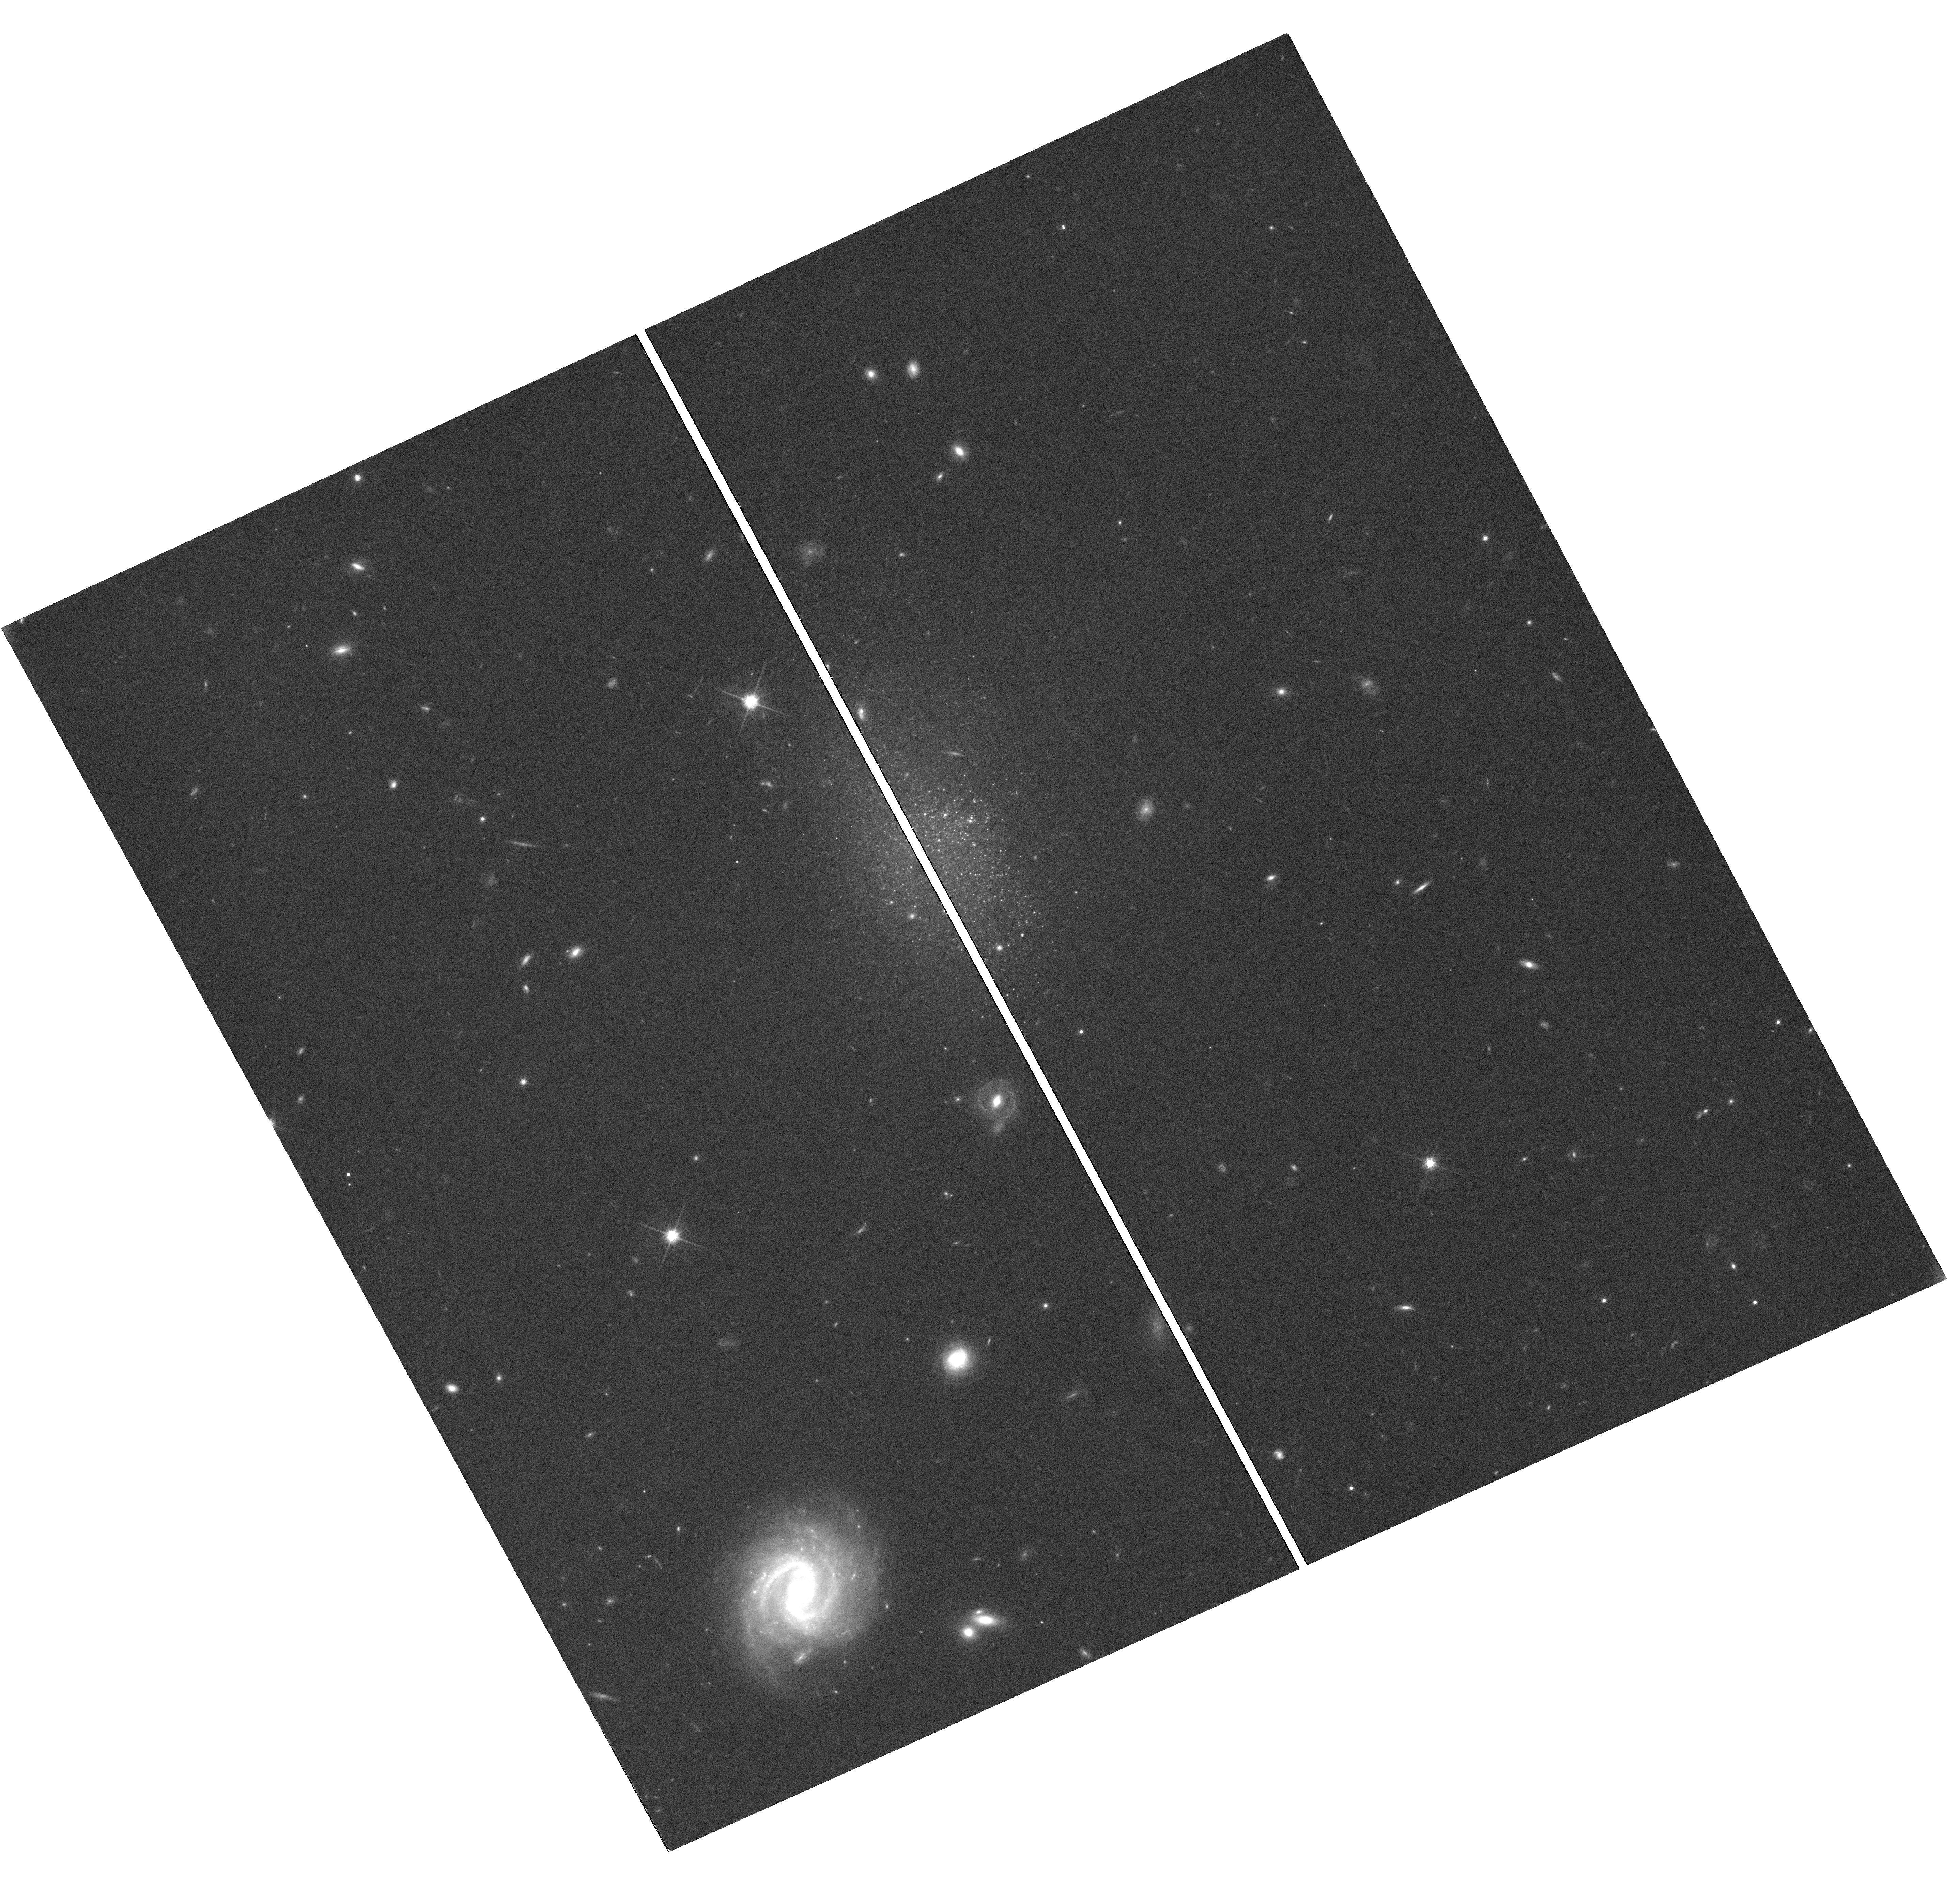
Target: VLSB-F750-V01
Instrument: WFC3/UVIS
Filter: F814W
Exposure: 1.3 h
Observation ID: hst_12859_09_wfc3_uvis_f814w_ic0k09

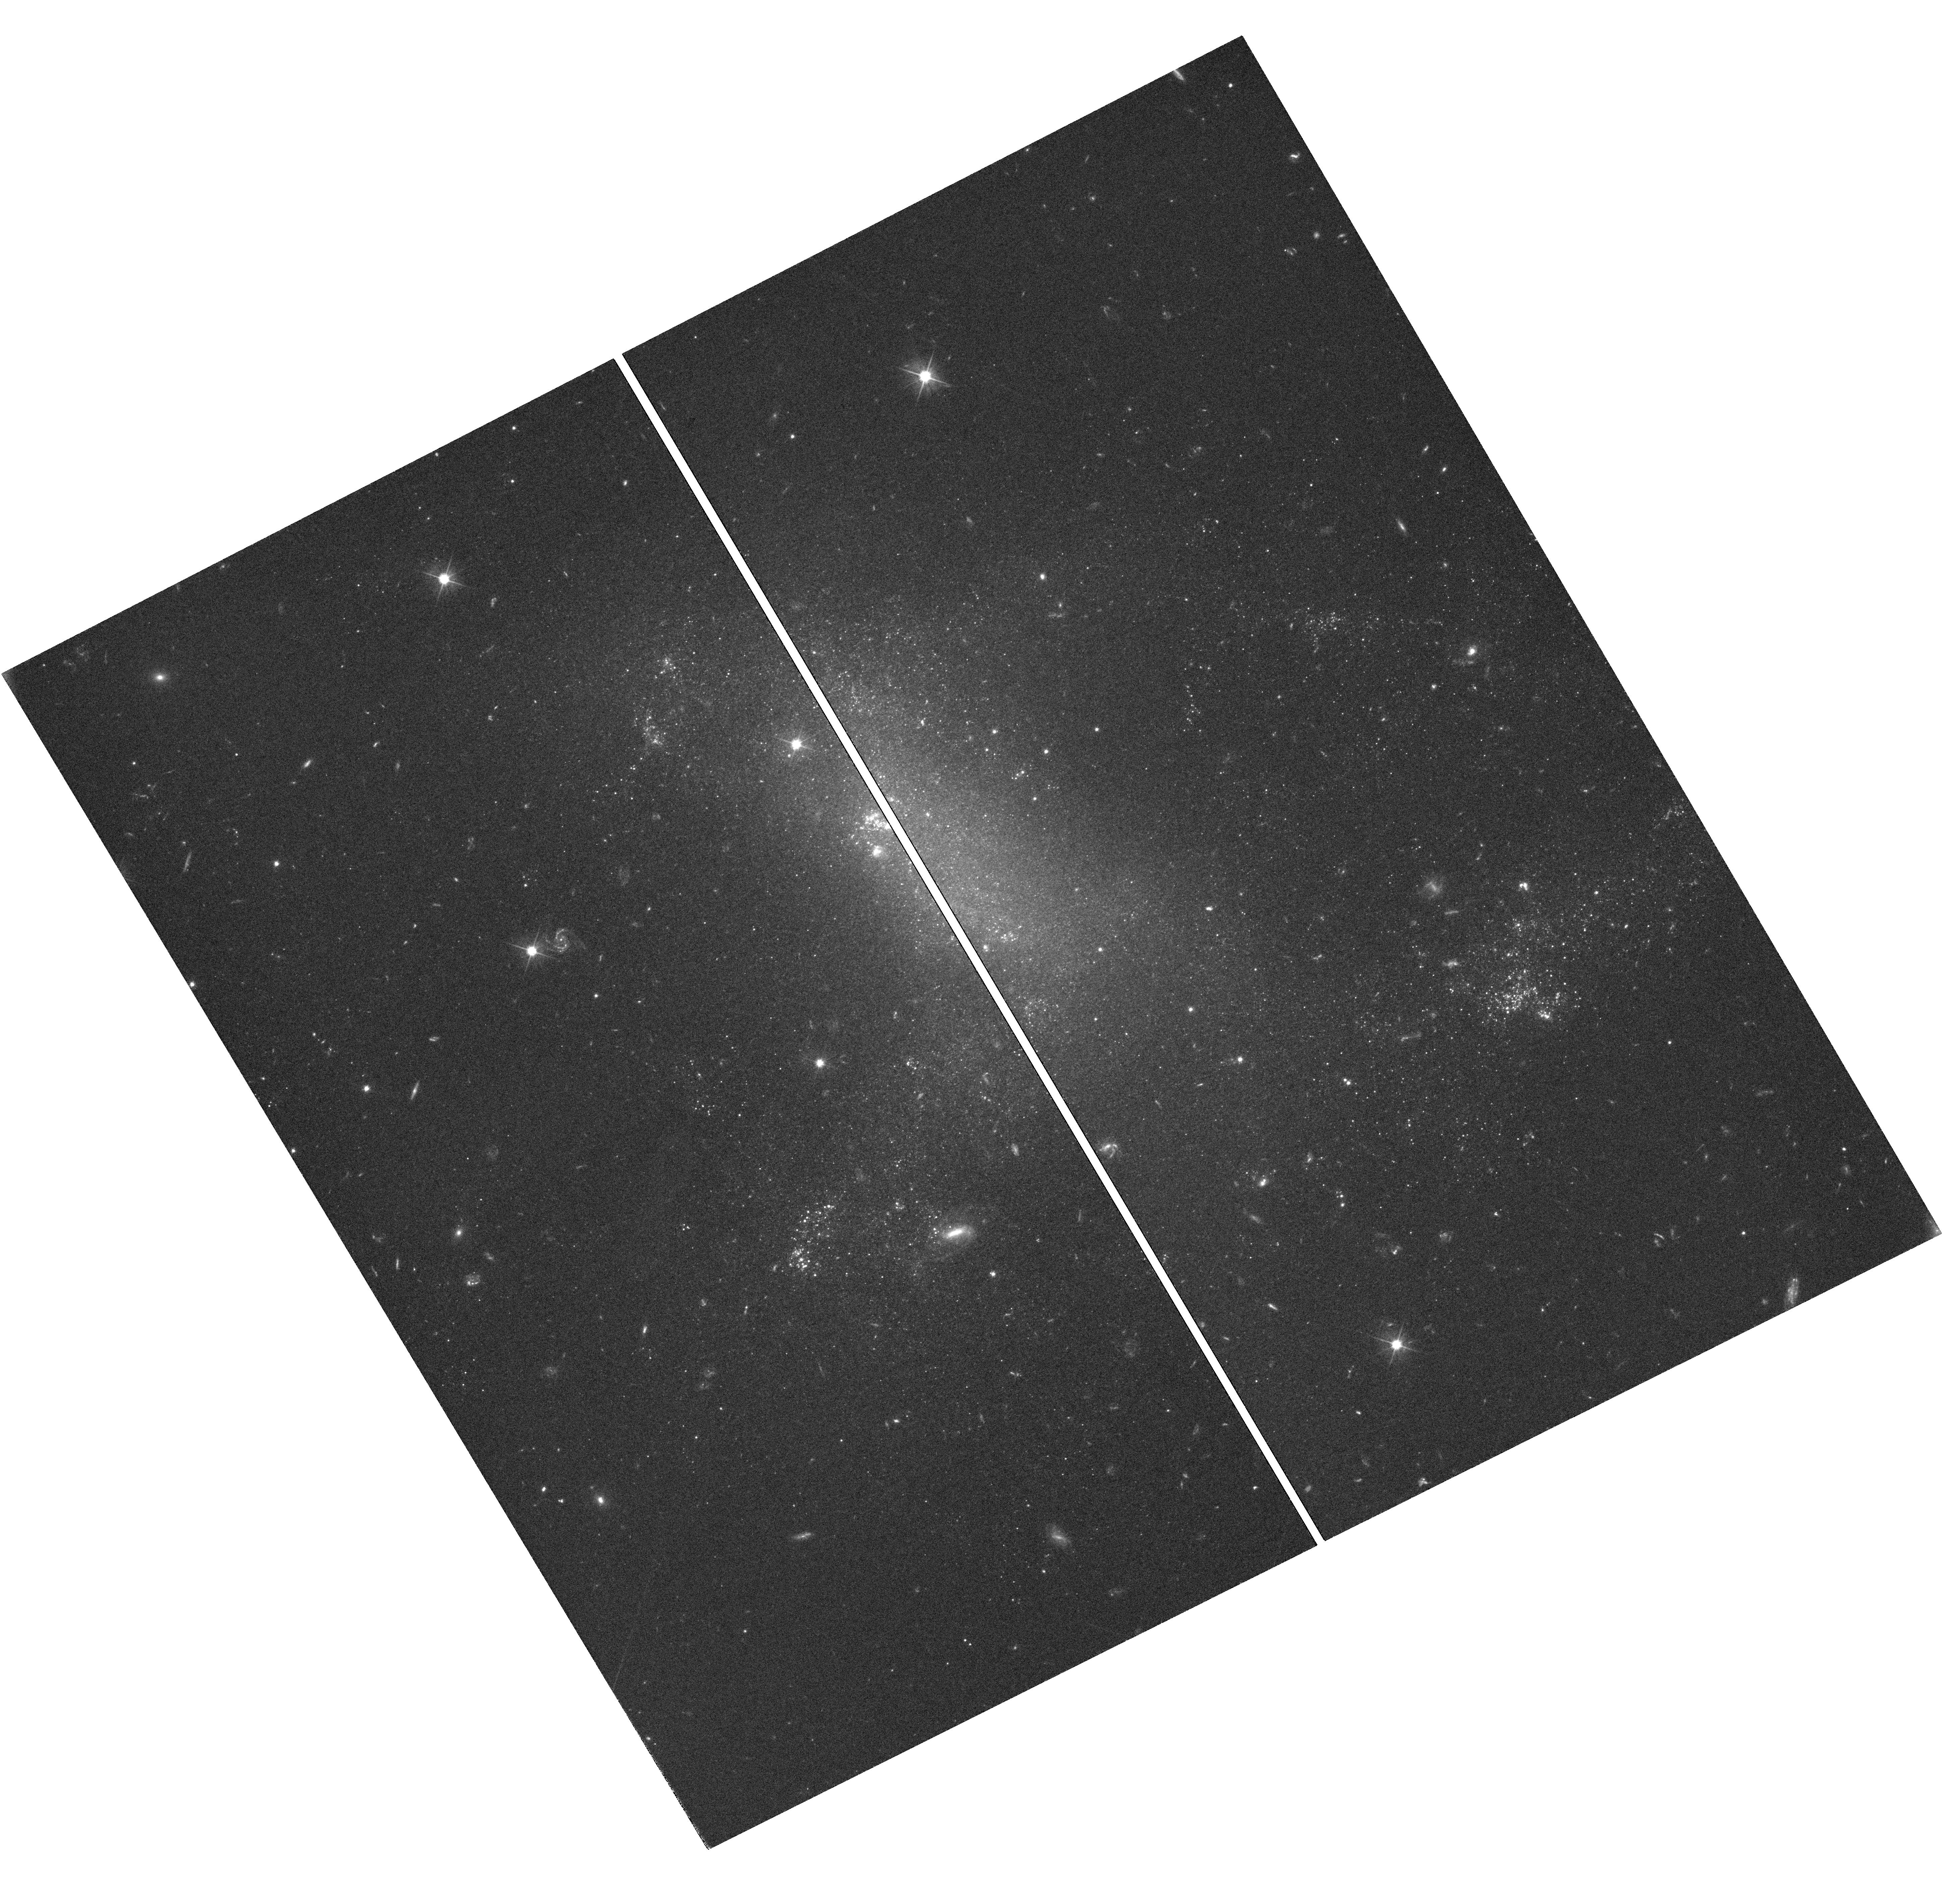
Target: LSB-F415-3
Instrument: WFC3/UVIS
Filter: F555W
Exposure: 2 h
Observation ID: hst_12859_02_wfc3_uvis_f555w_ic0k02

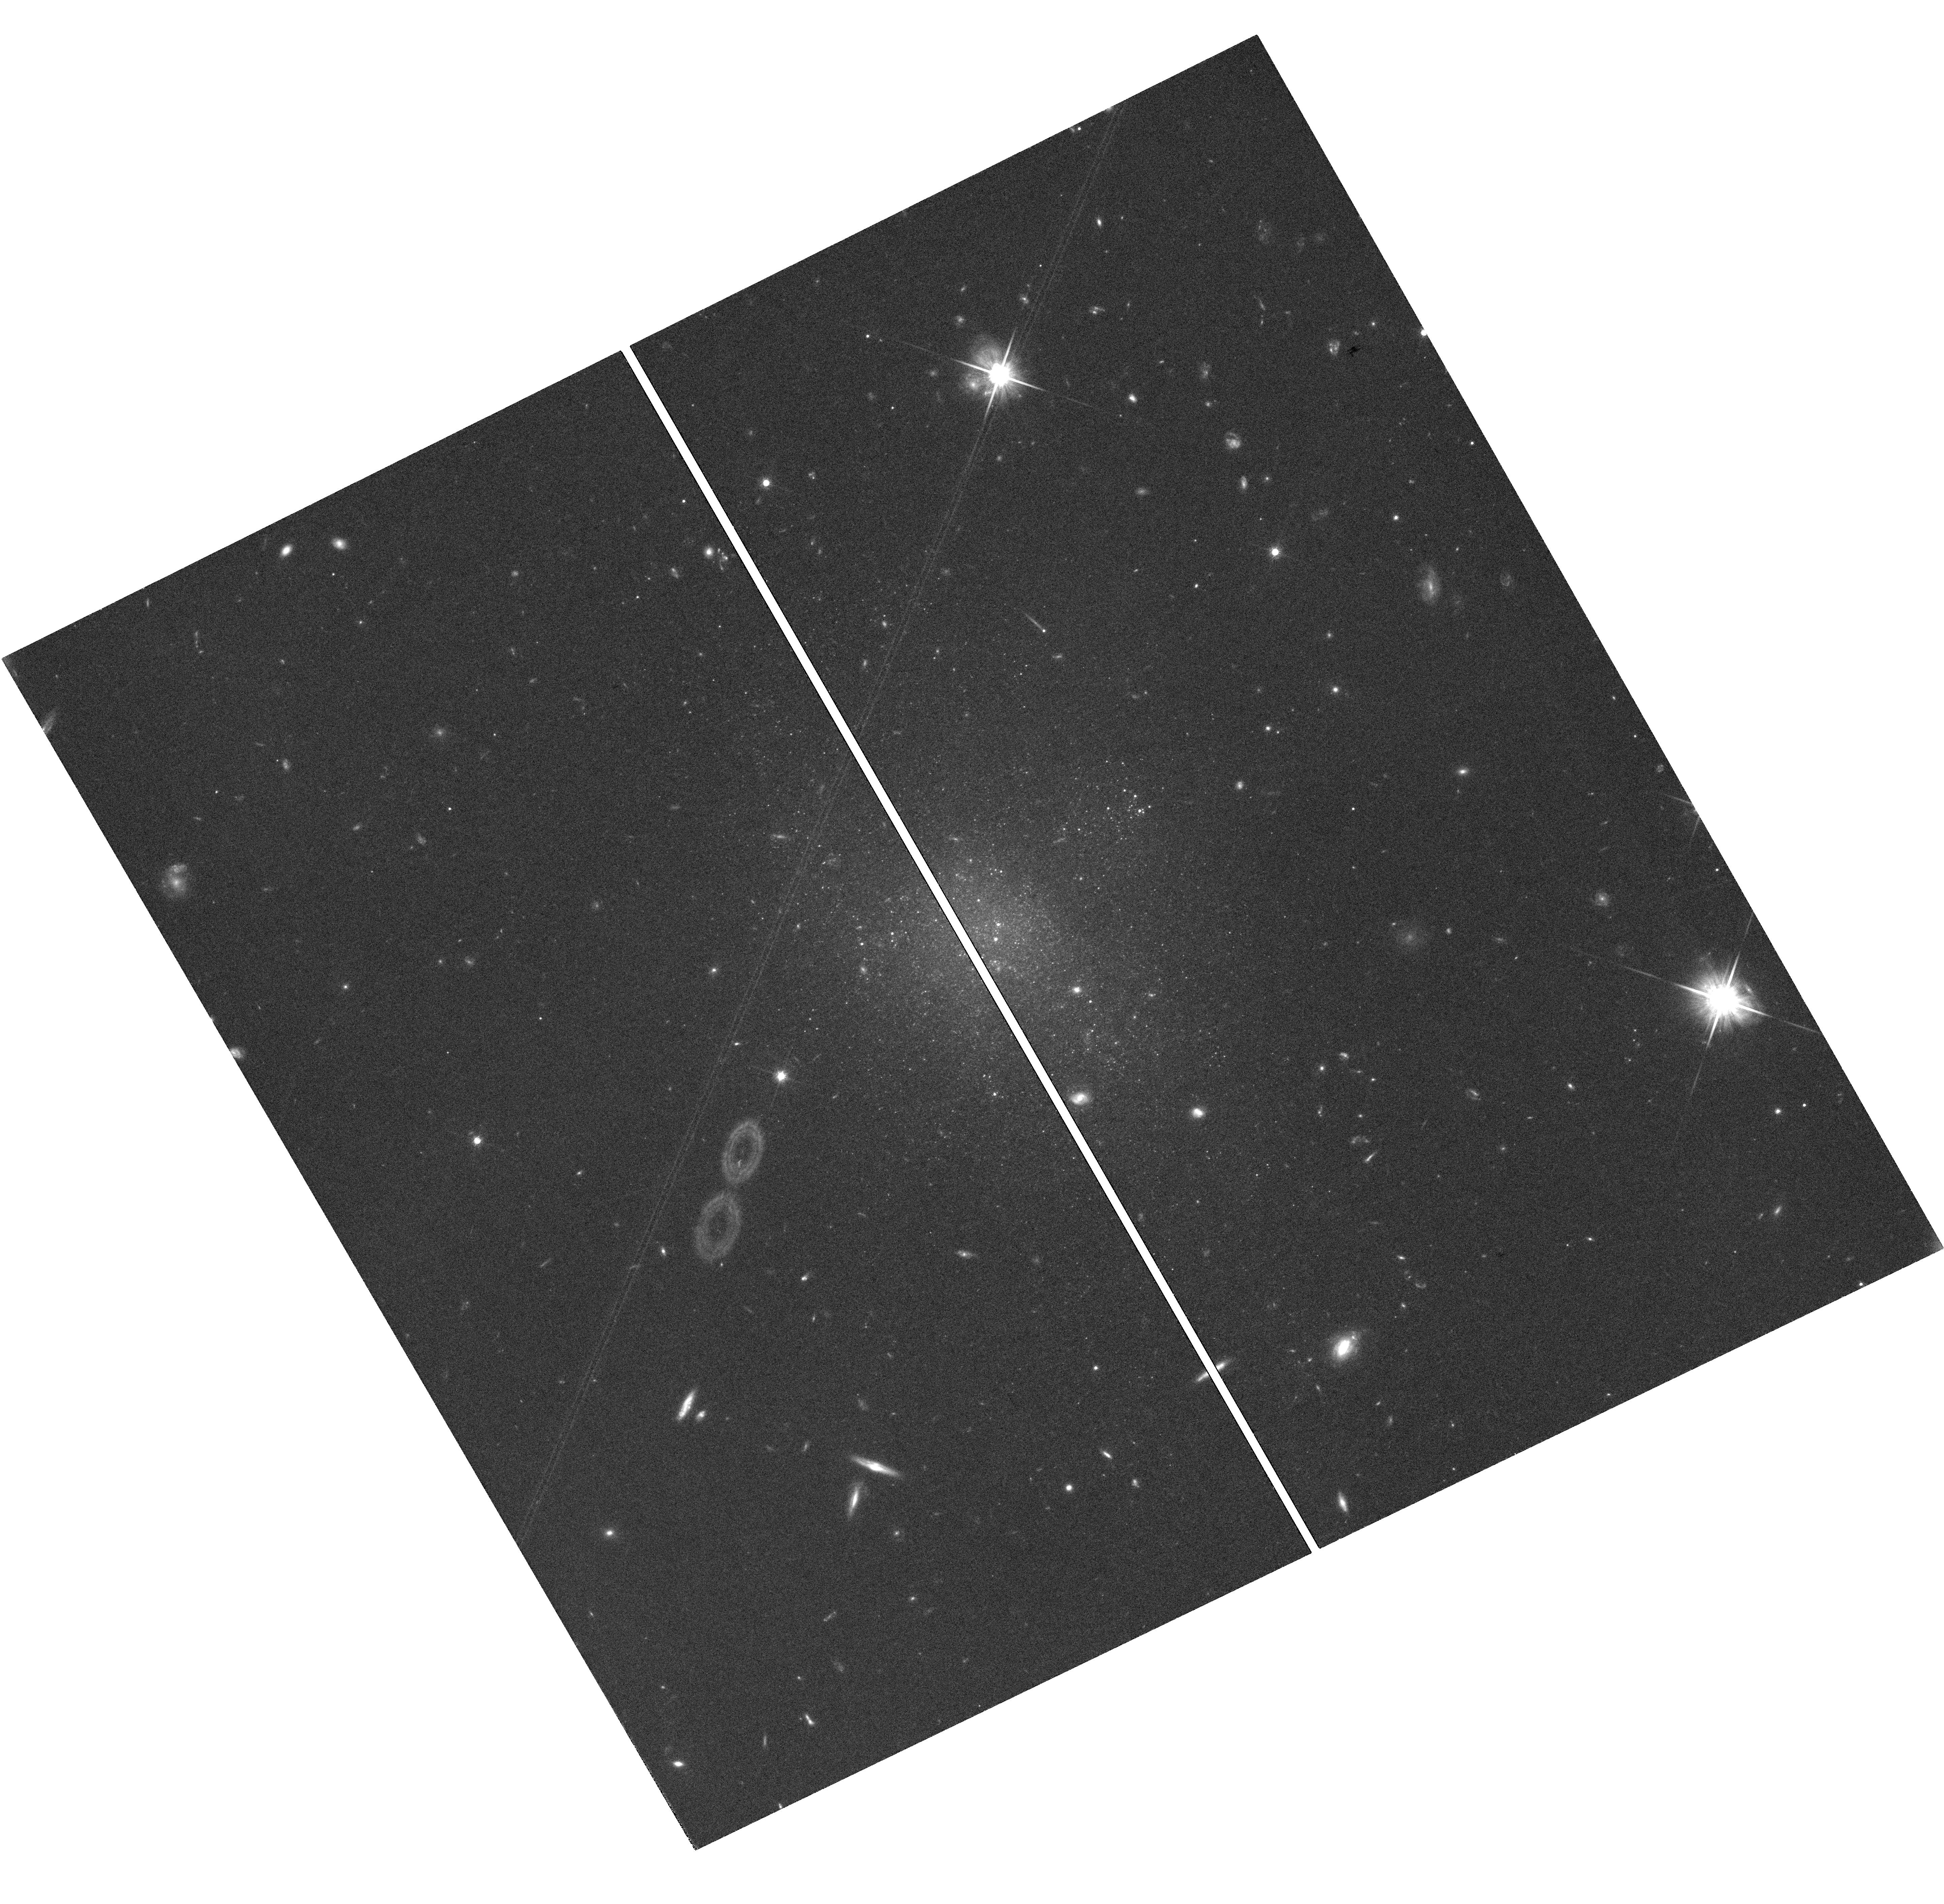
Target: UGC-159
Instrument: WFC3/UVIS
Filter: F814W
Exposure: 1.3 h
Observation ID: hst_12859_08_wfc3_uvis_f814w_ic0k08

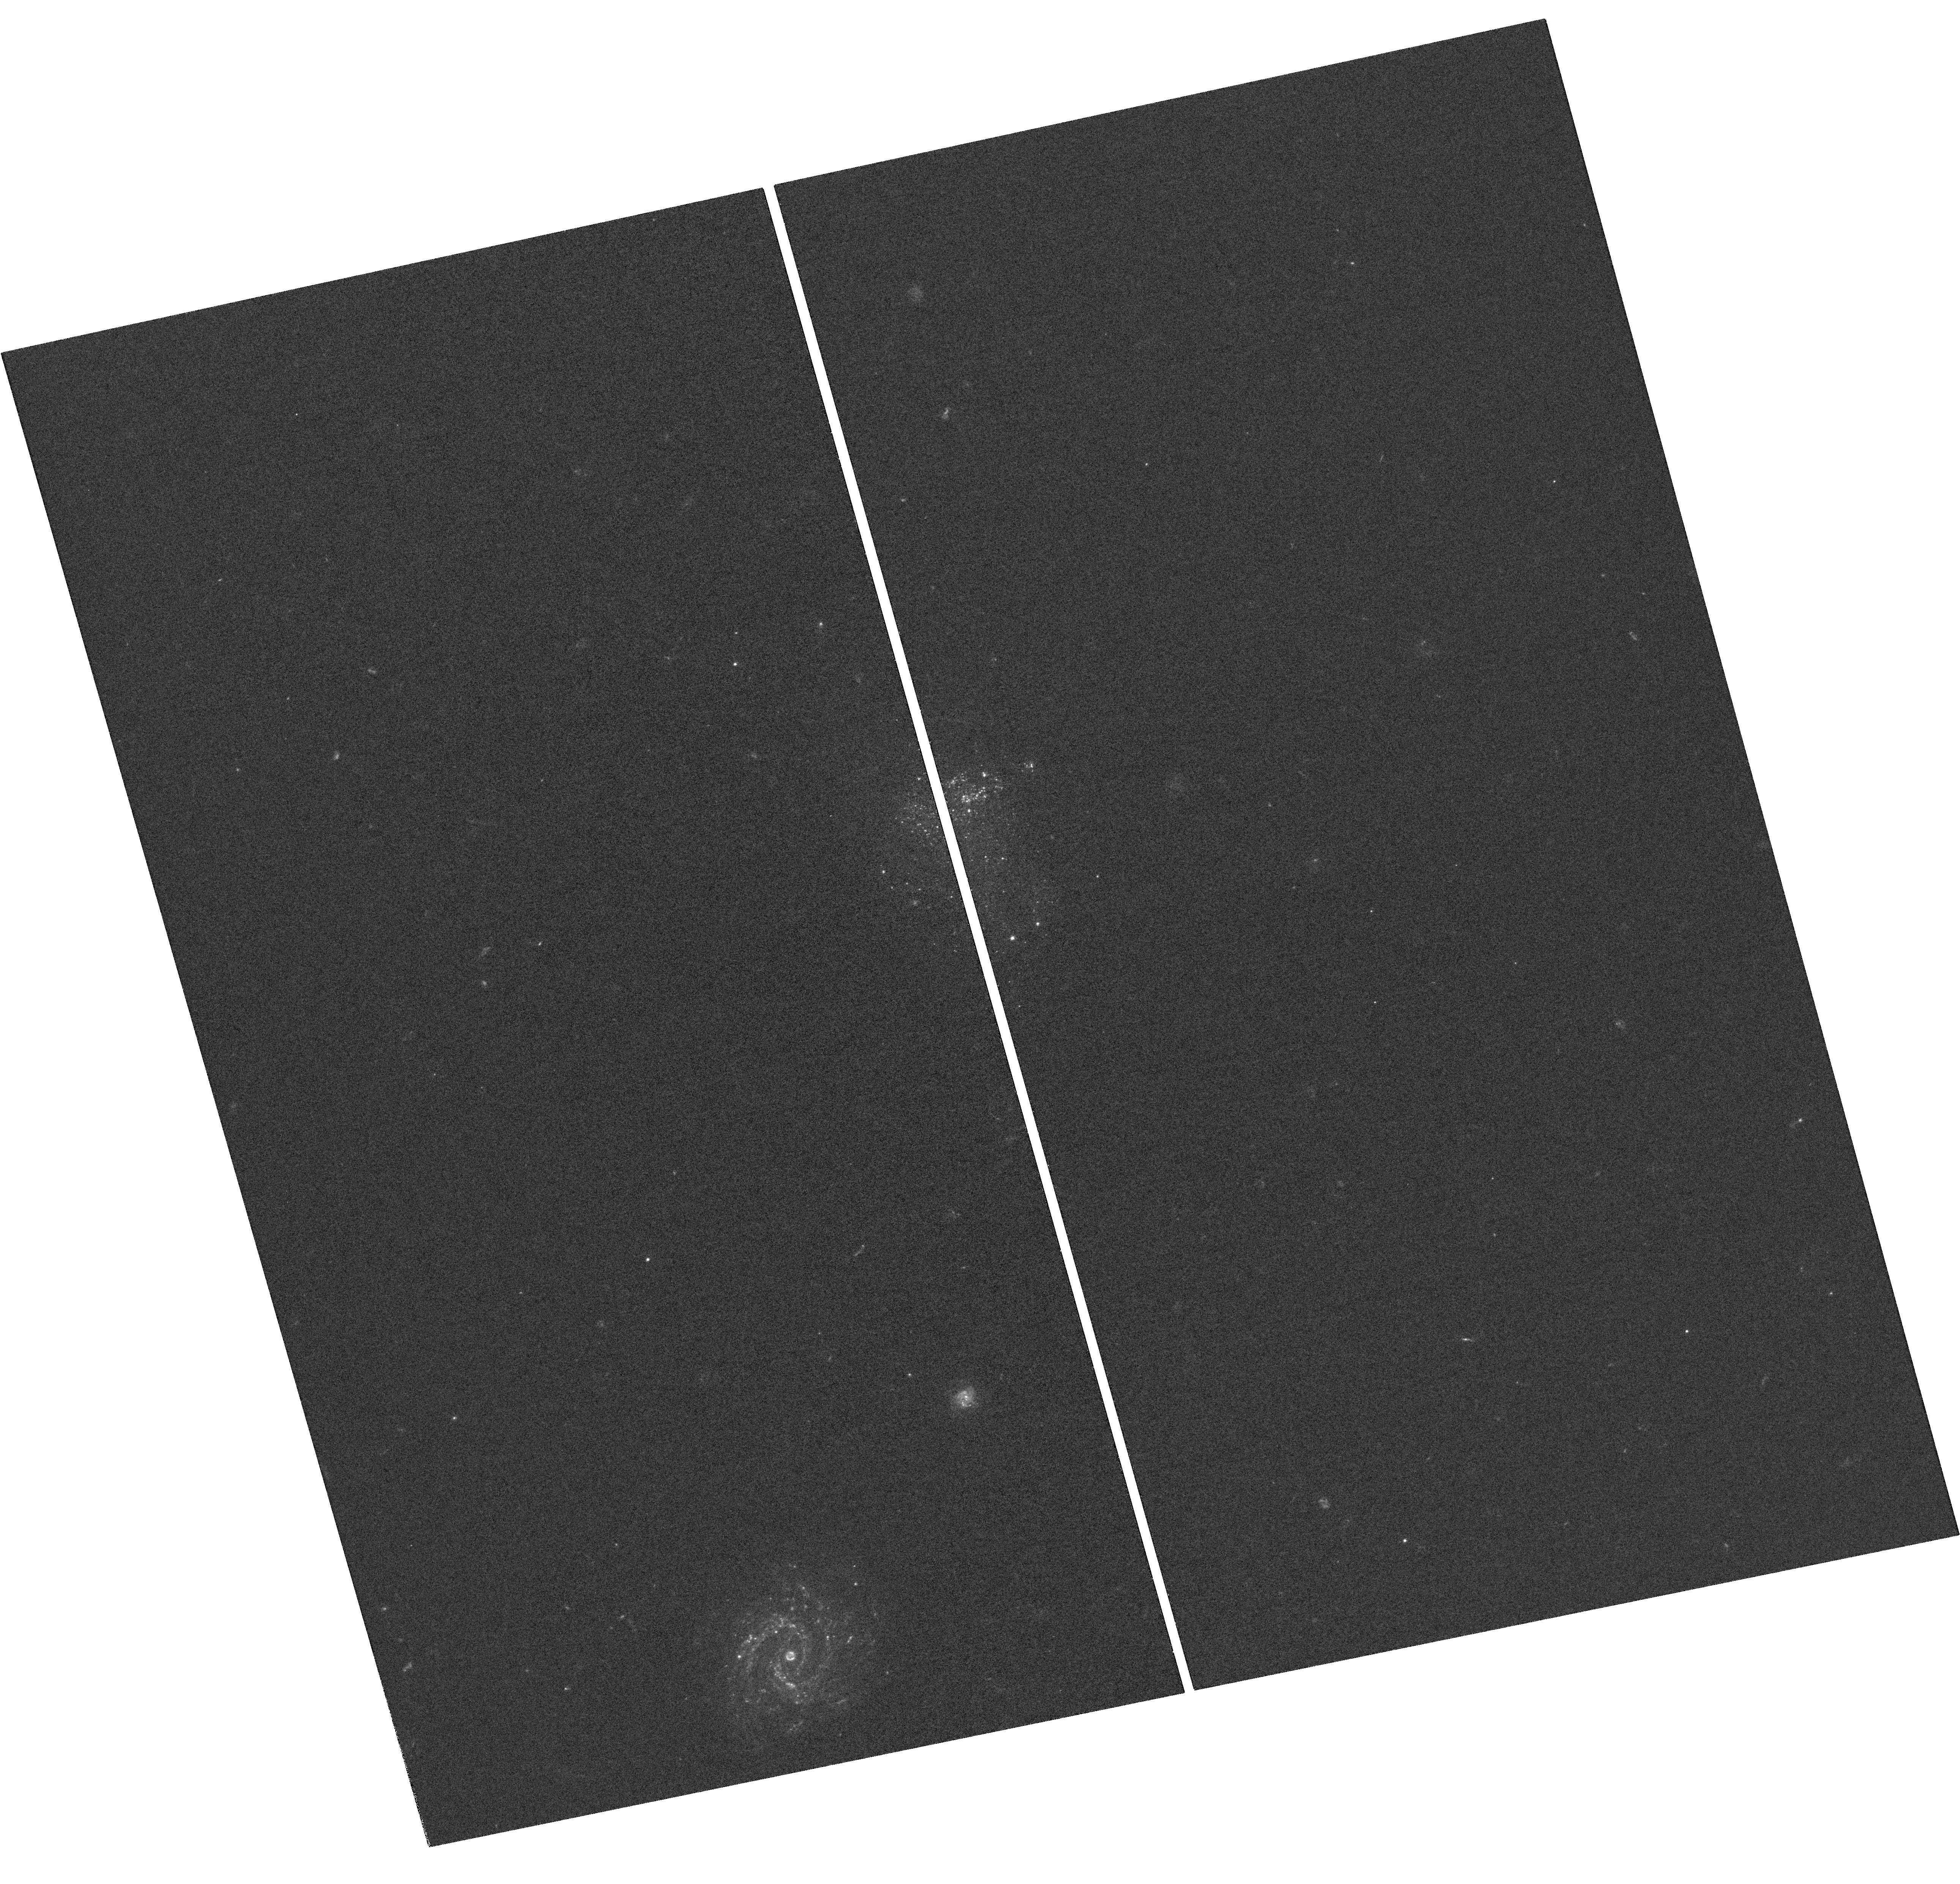
Target: VLSB-F750-V01
Instrument: WFC3/UVIS
Filter: F336W
Exposure: 2.8 h
Observation ID: hst_12859_05_wfc3_uvis_f336w_ic0k05

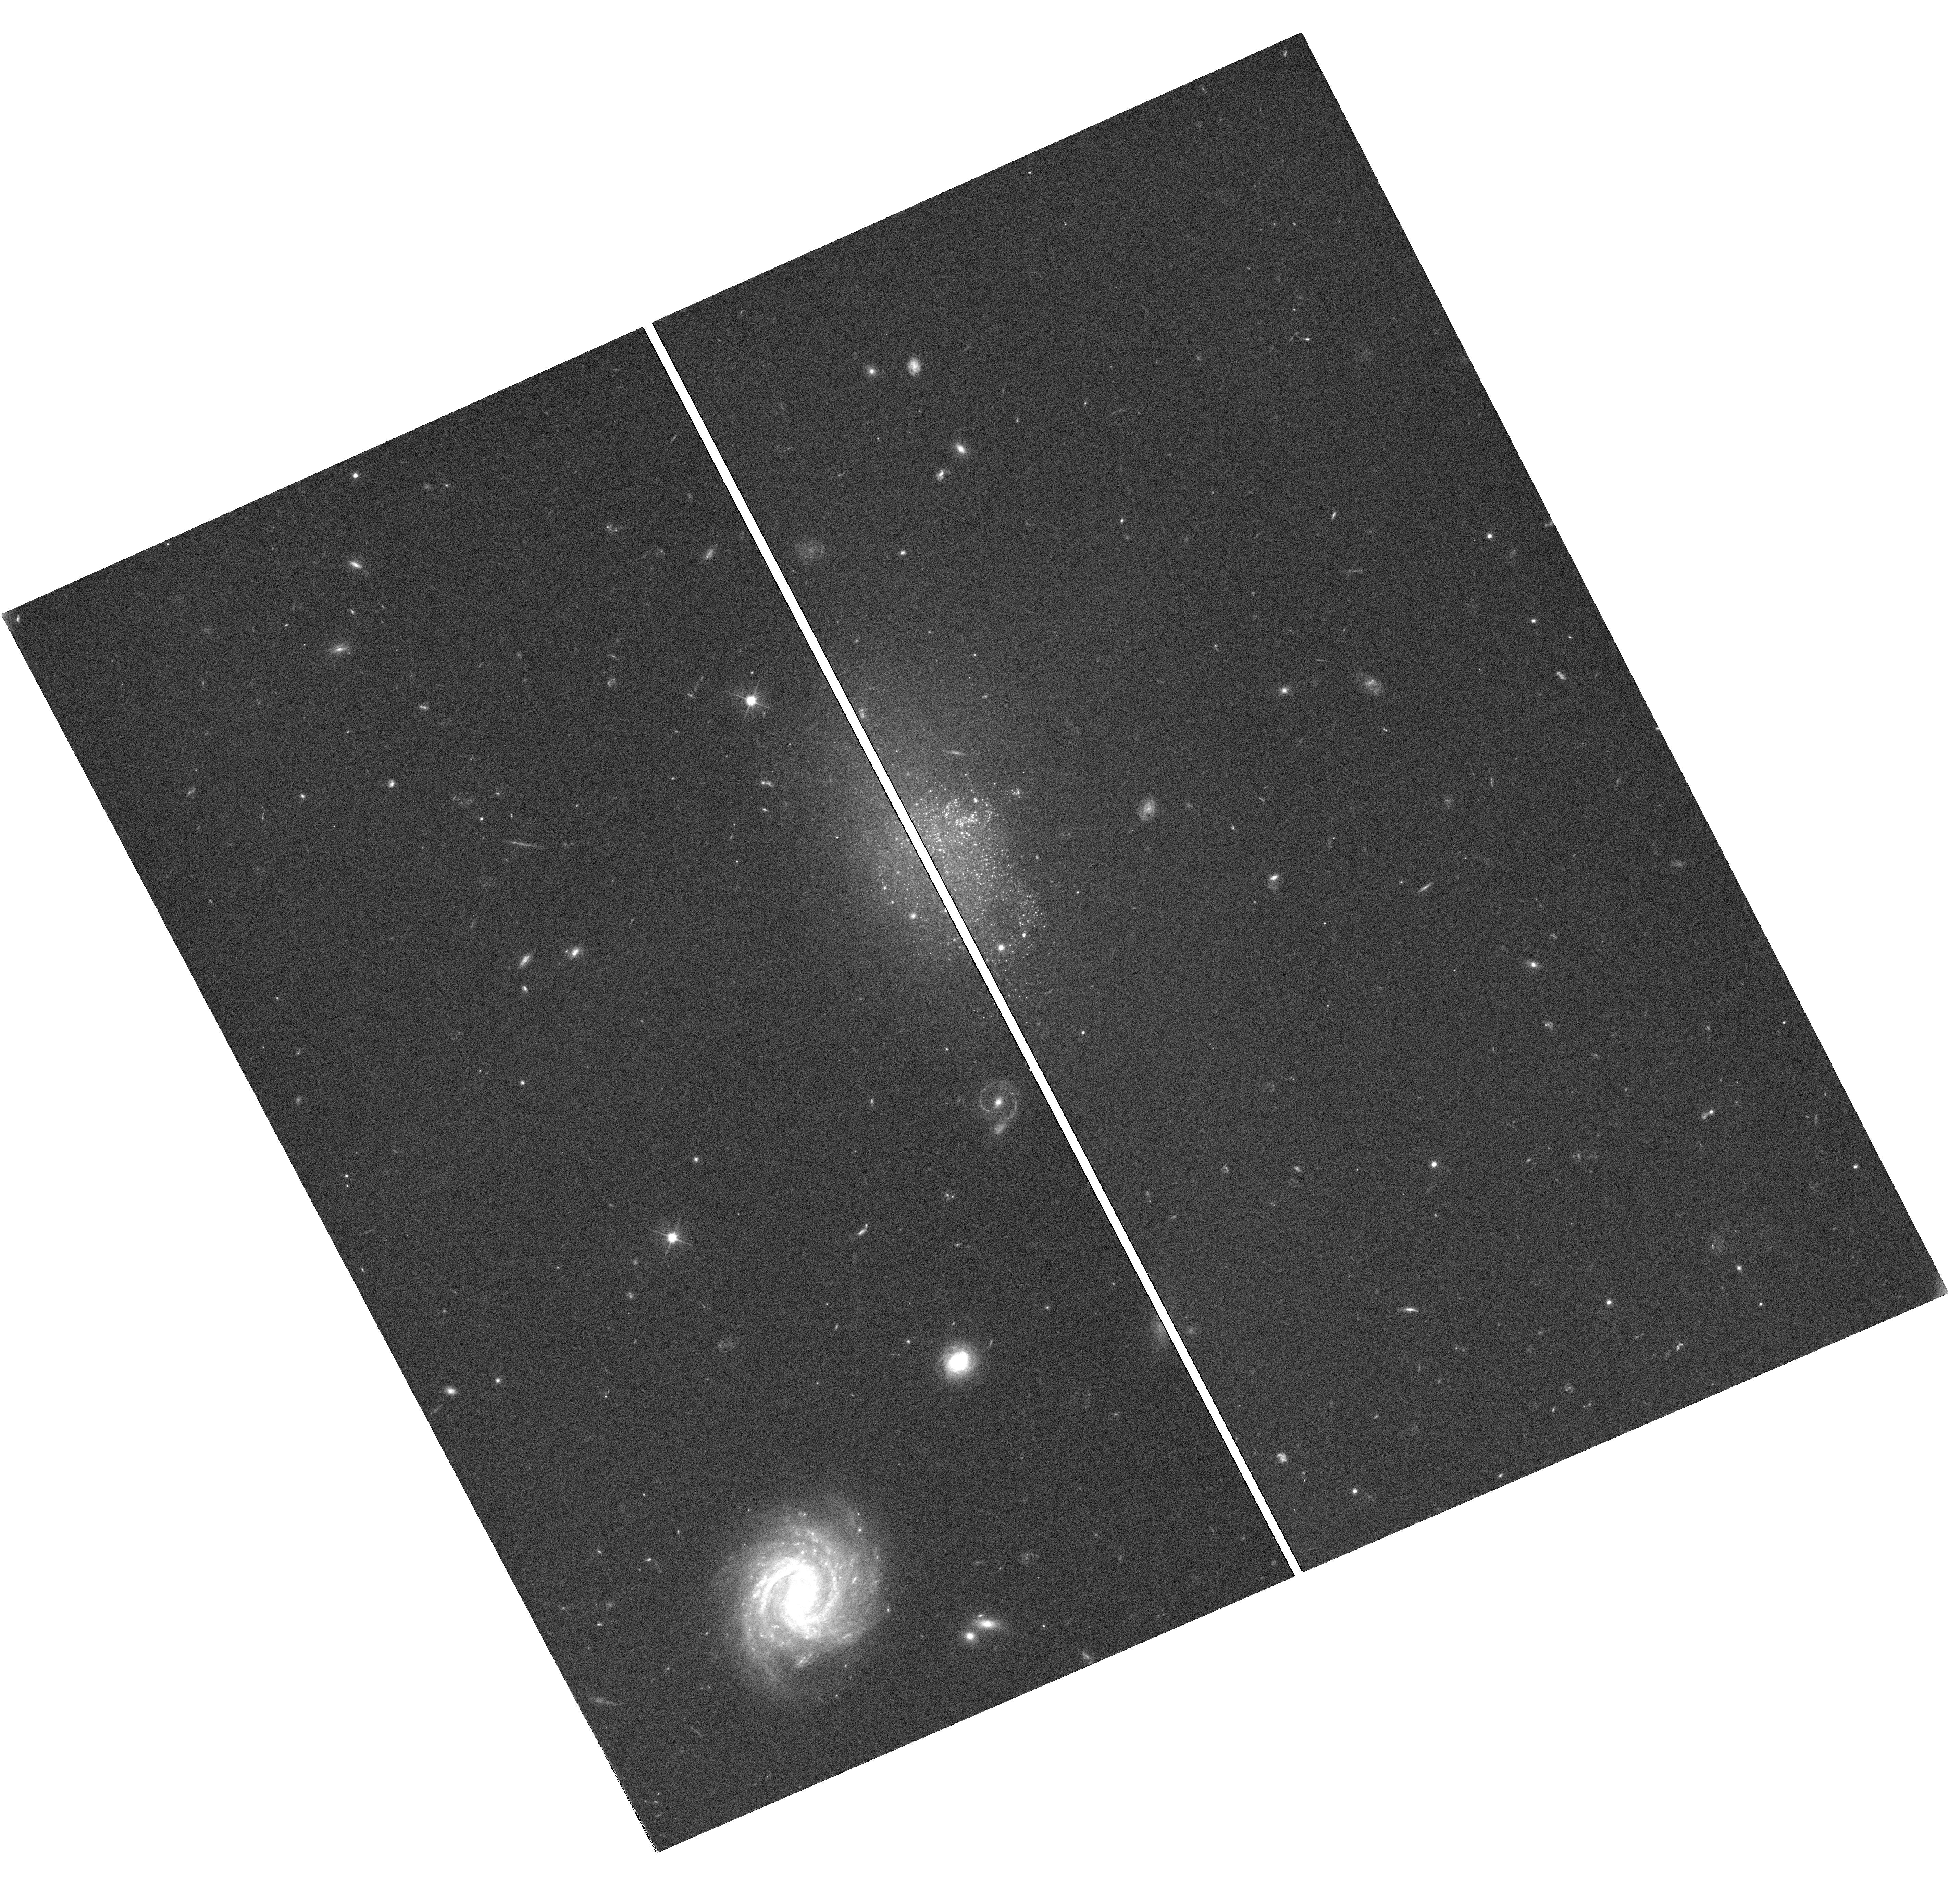
Target: VLSB-F750-V01
Instrument: WFC3/UVIS
Filter: F555W
Exposure: 2 h
Observation ID: hst_12859_06_wfc3_uvis_f555w_ic0k06

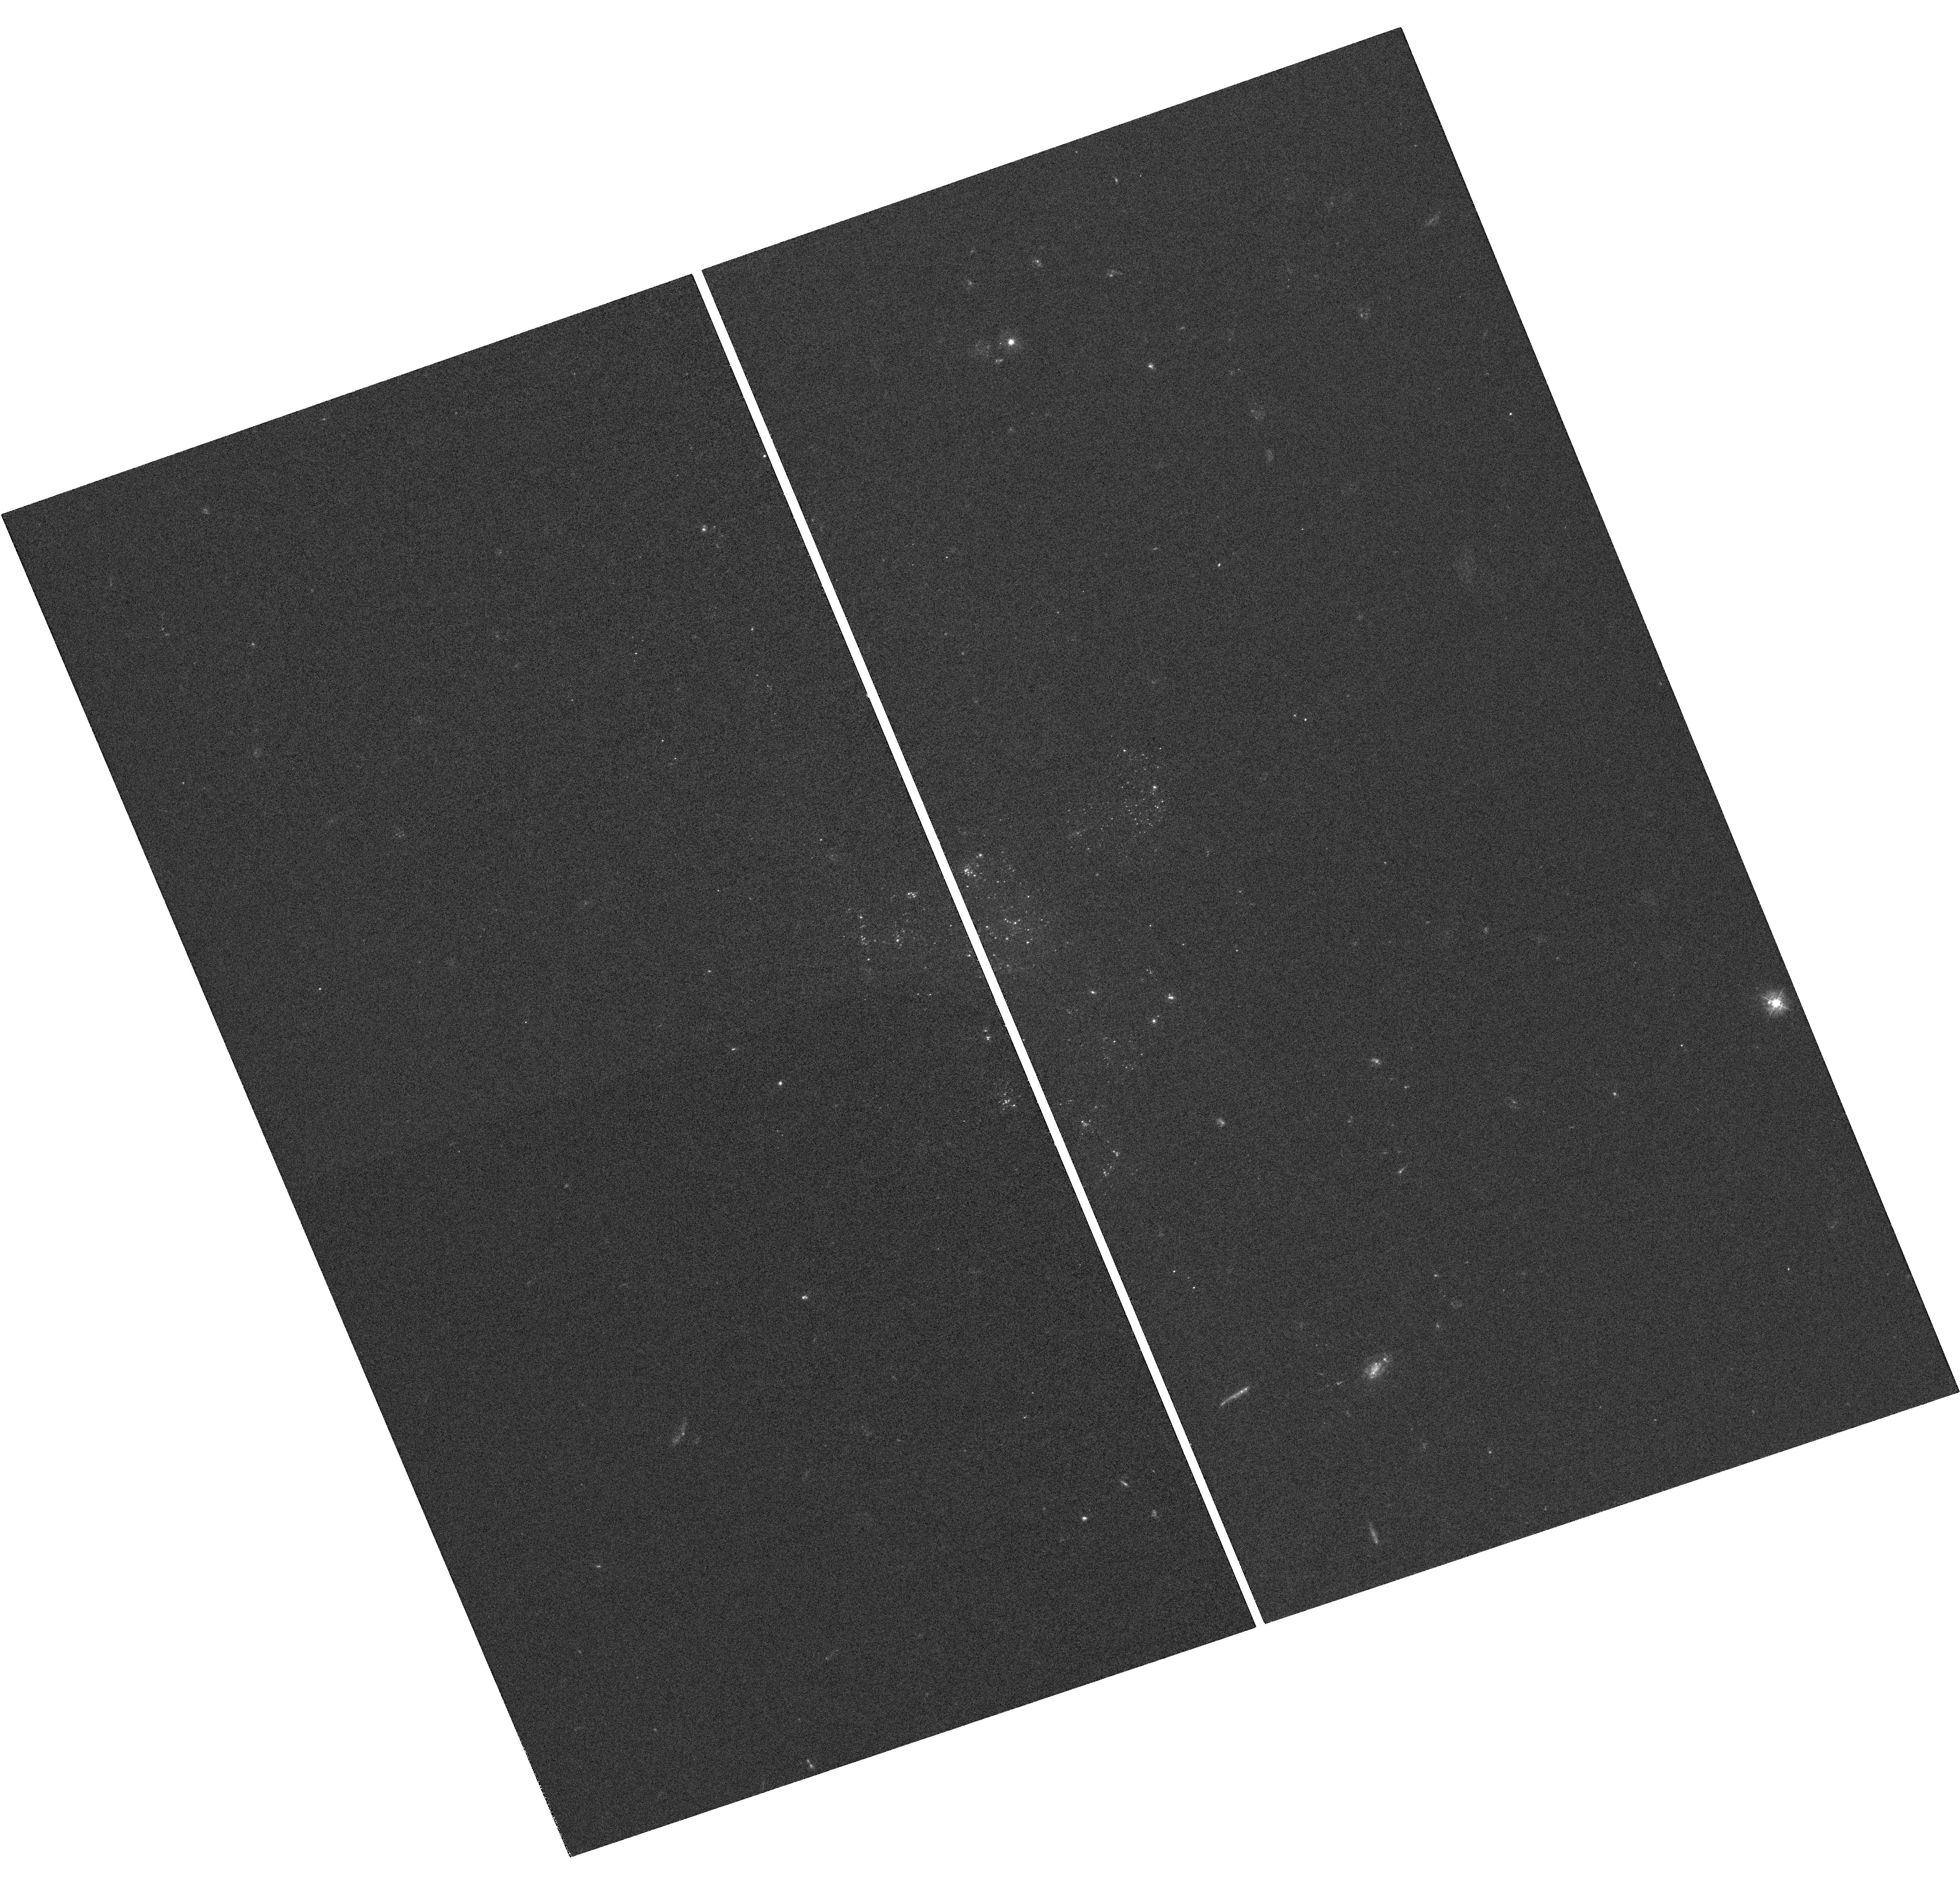
Target: UGC-159
Instrument: WFC3/UVIS
Filter: F336W
Exposure: 2.8 h
Observation ID: hst_12859_03_wfc3_uvis_f336w_ic0k03

UV Imaging of LSB Galaxies (PI: Schombert, James M.)

This project is to obtain F336W, F555W and F814W (UVI) imaging of the last type of galaxy missing from the HST archives, low surface brightness (LSB) galaxies. LSB galaxies are unusual in having weak H-alpha emission with no signature of the ionizing stellar population in deep optical images nor in B-V color maps. We propose to obtain WFC3 imaging (with it's improved UV response) to resolve the star forming population in three nearby LSB galaxies (F415-3, F608-1 and F750-V1). This will allow us to resolve the young star clusters and map the top of the CMD in order to estimate the age and IMF of the underlying stellar population.